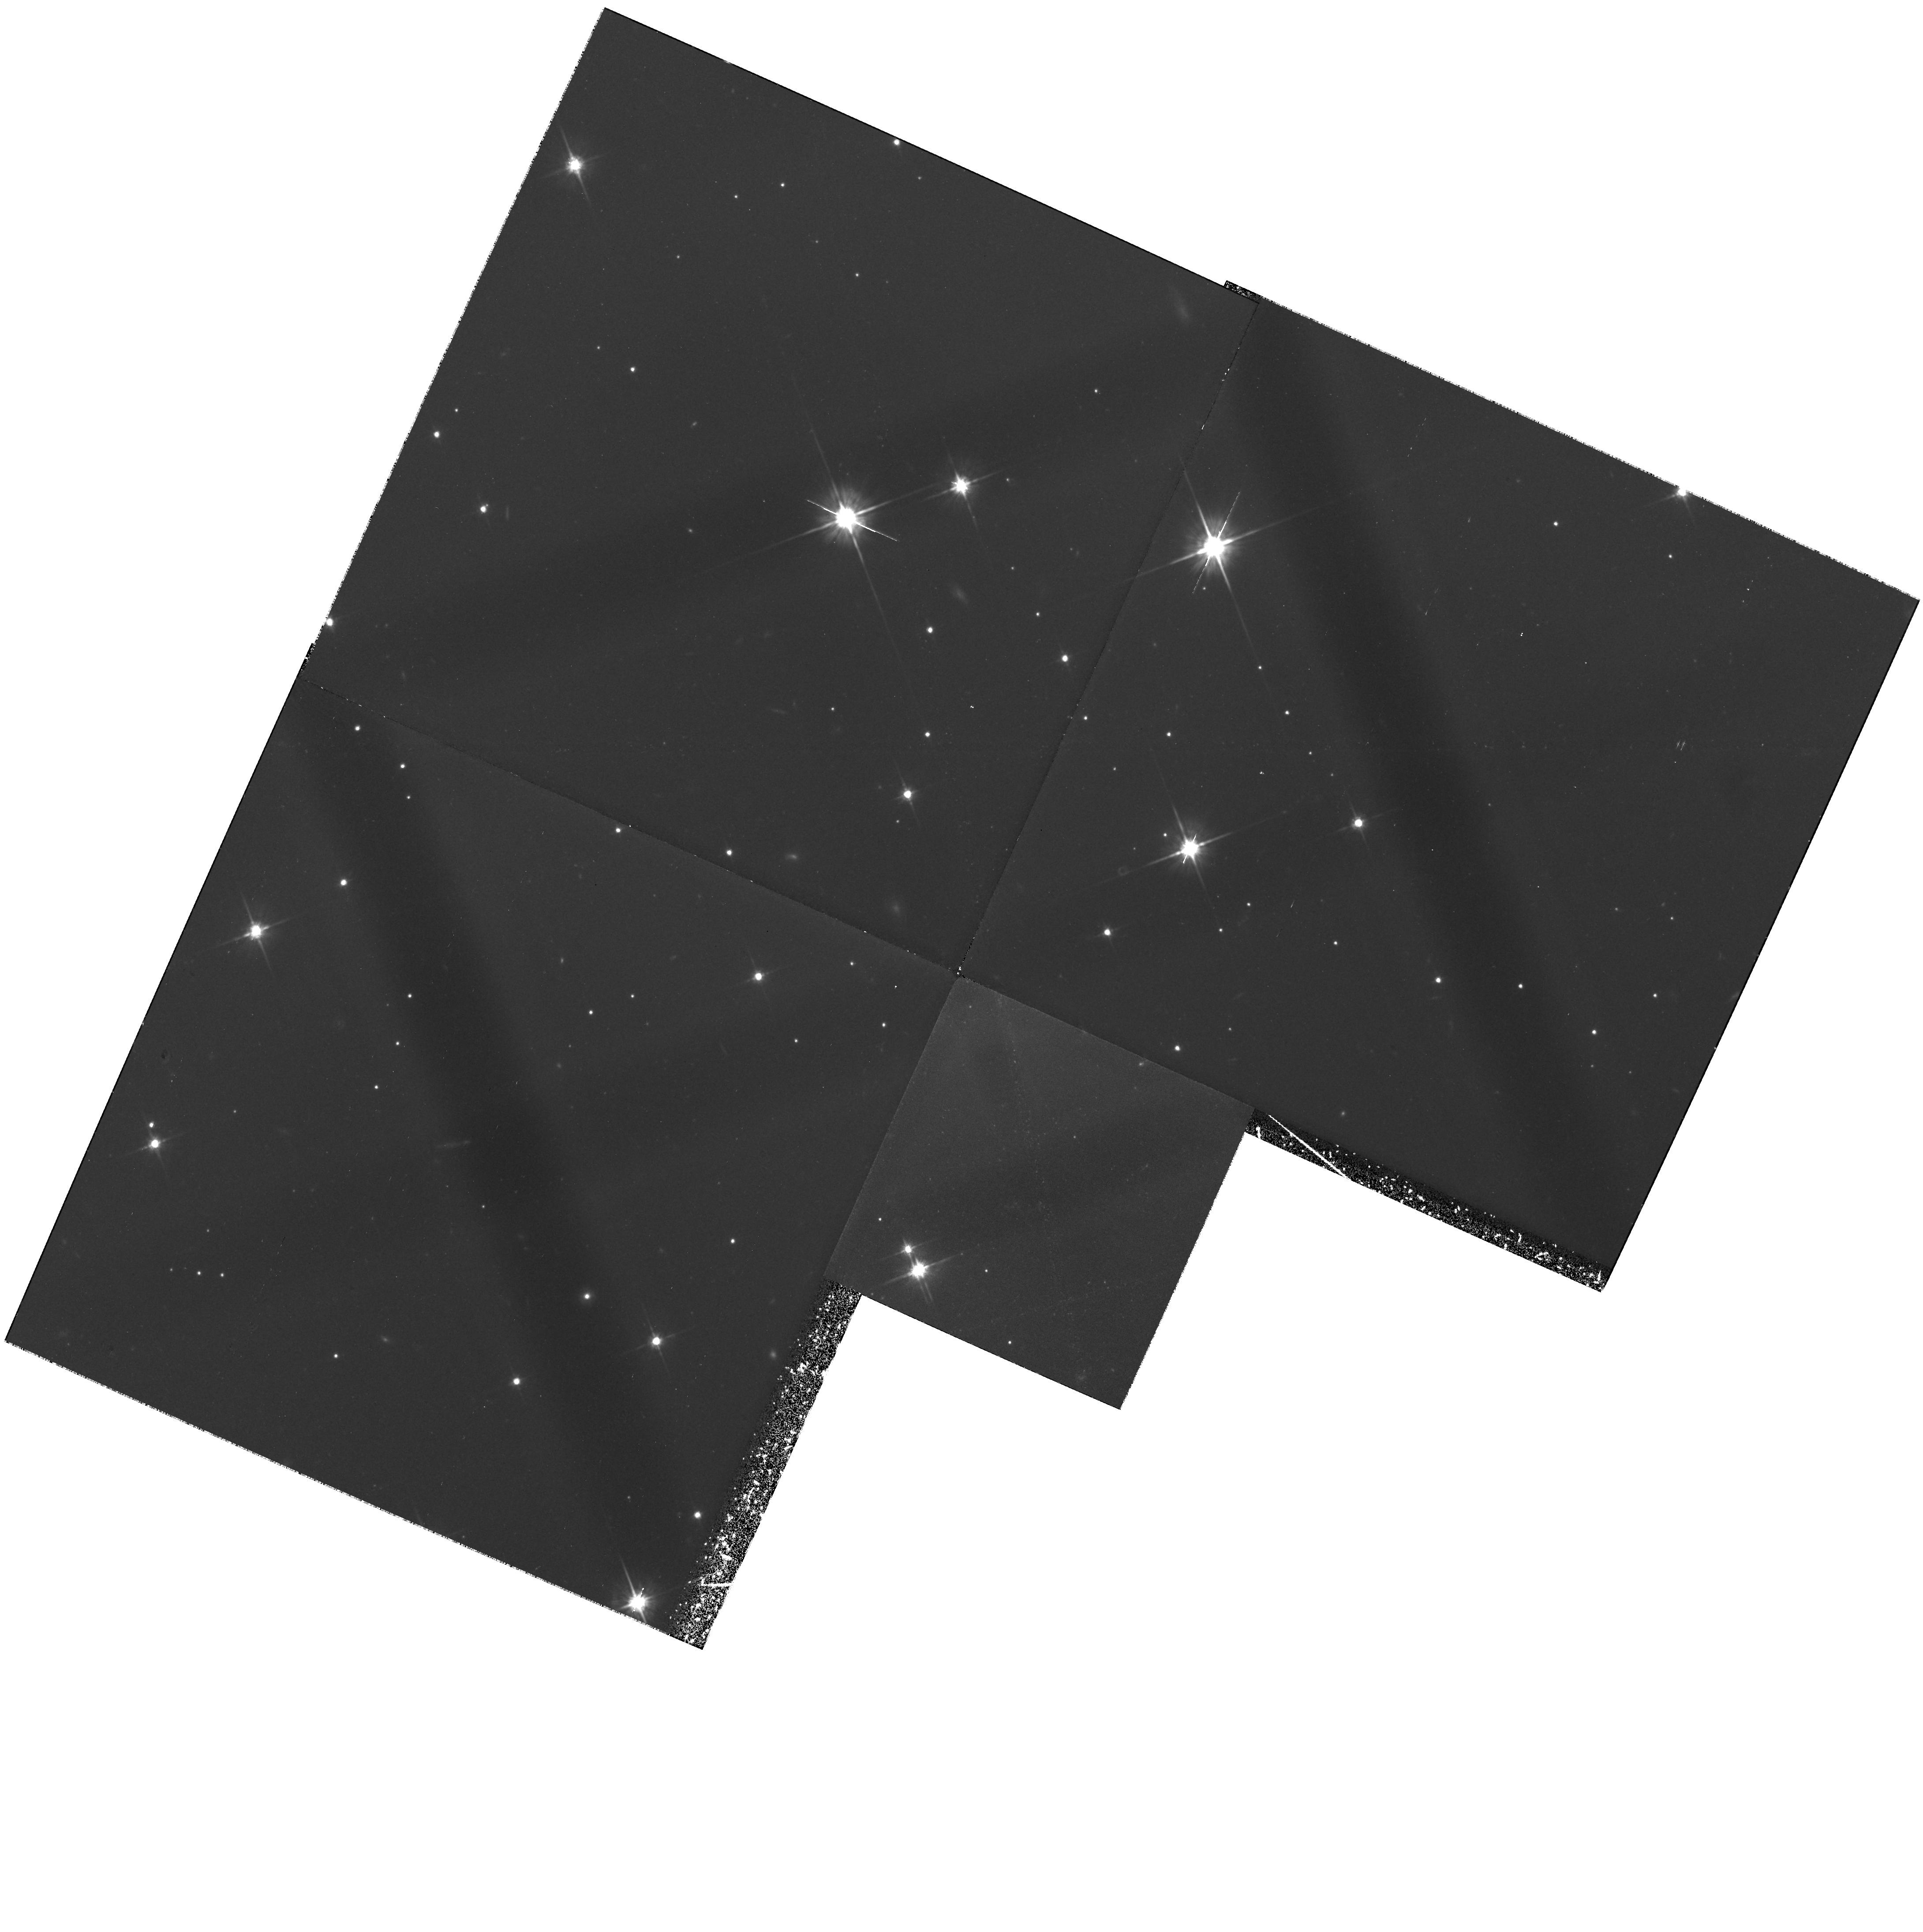
Target: GAL-0512+60. Instrument: WFPC2/PC. Filter: F702W. Exposure: 4 h. Observation ID: hst_6608_01_wfpc2_pc_f702w_u57s01

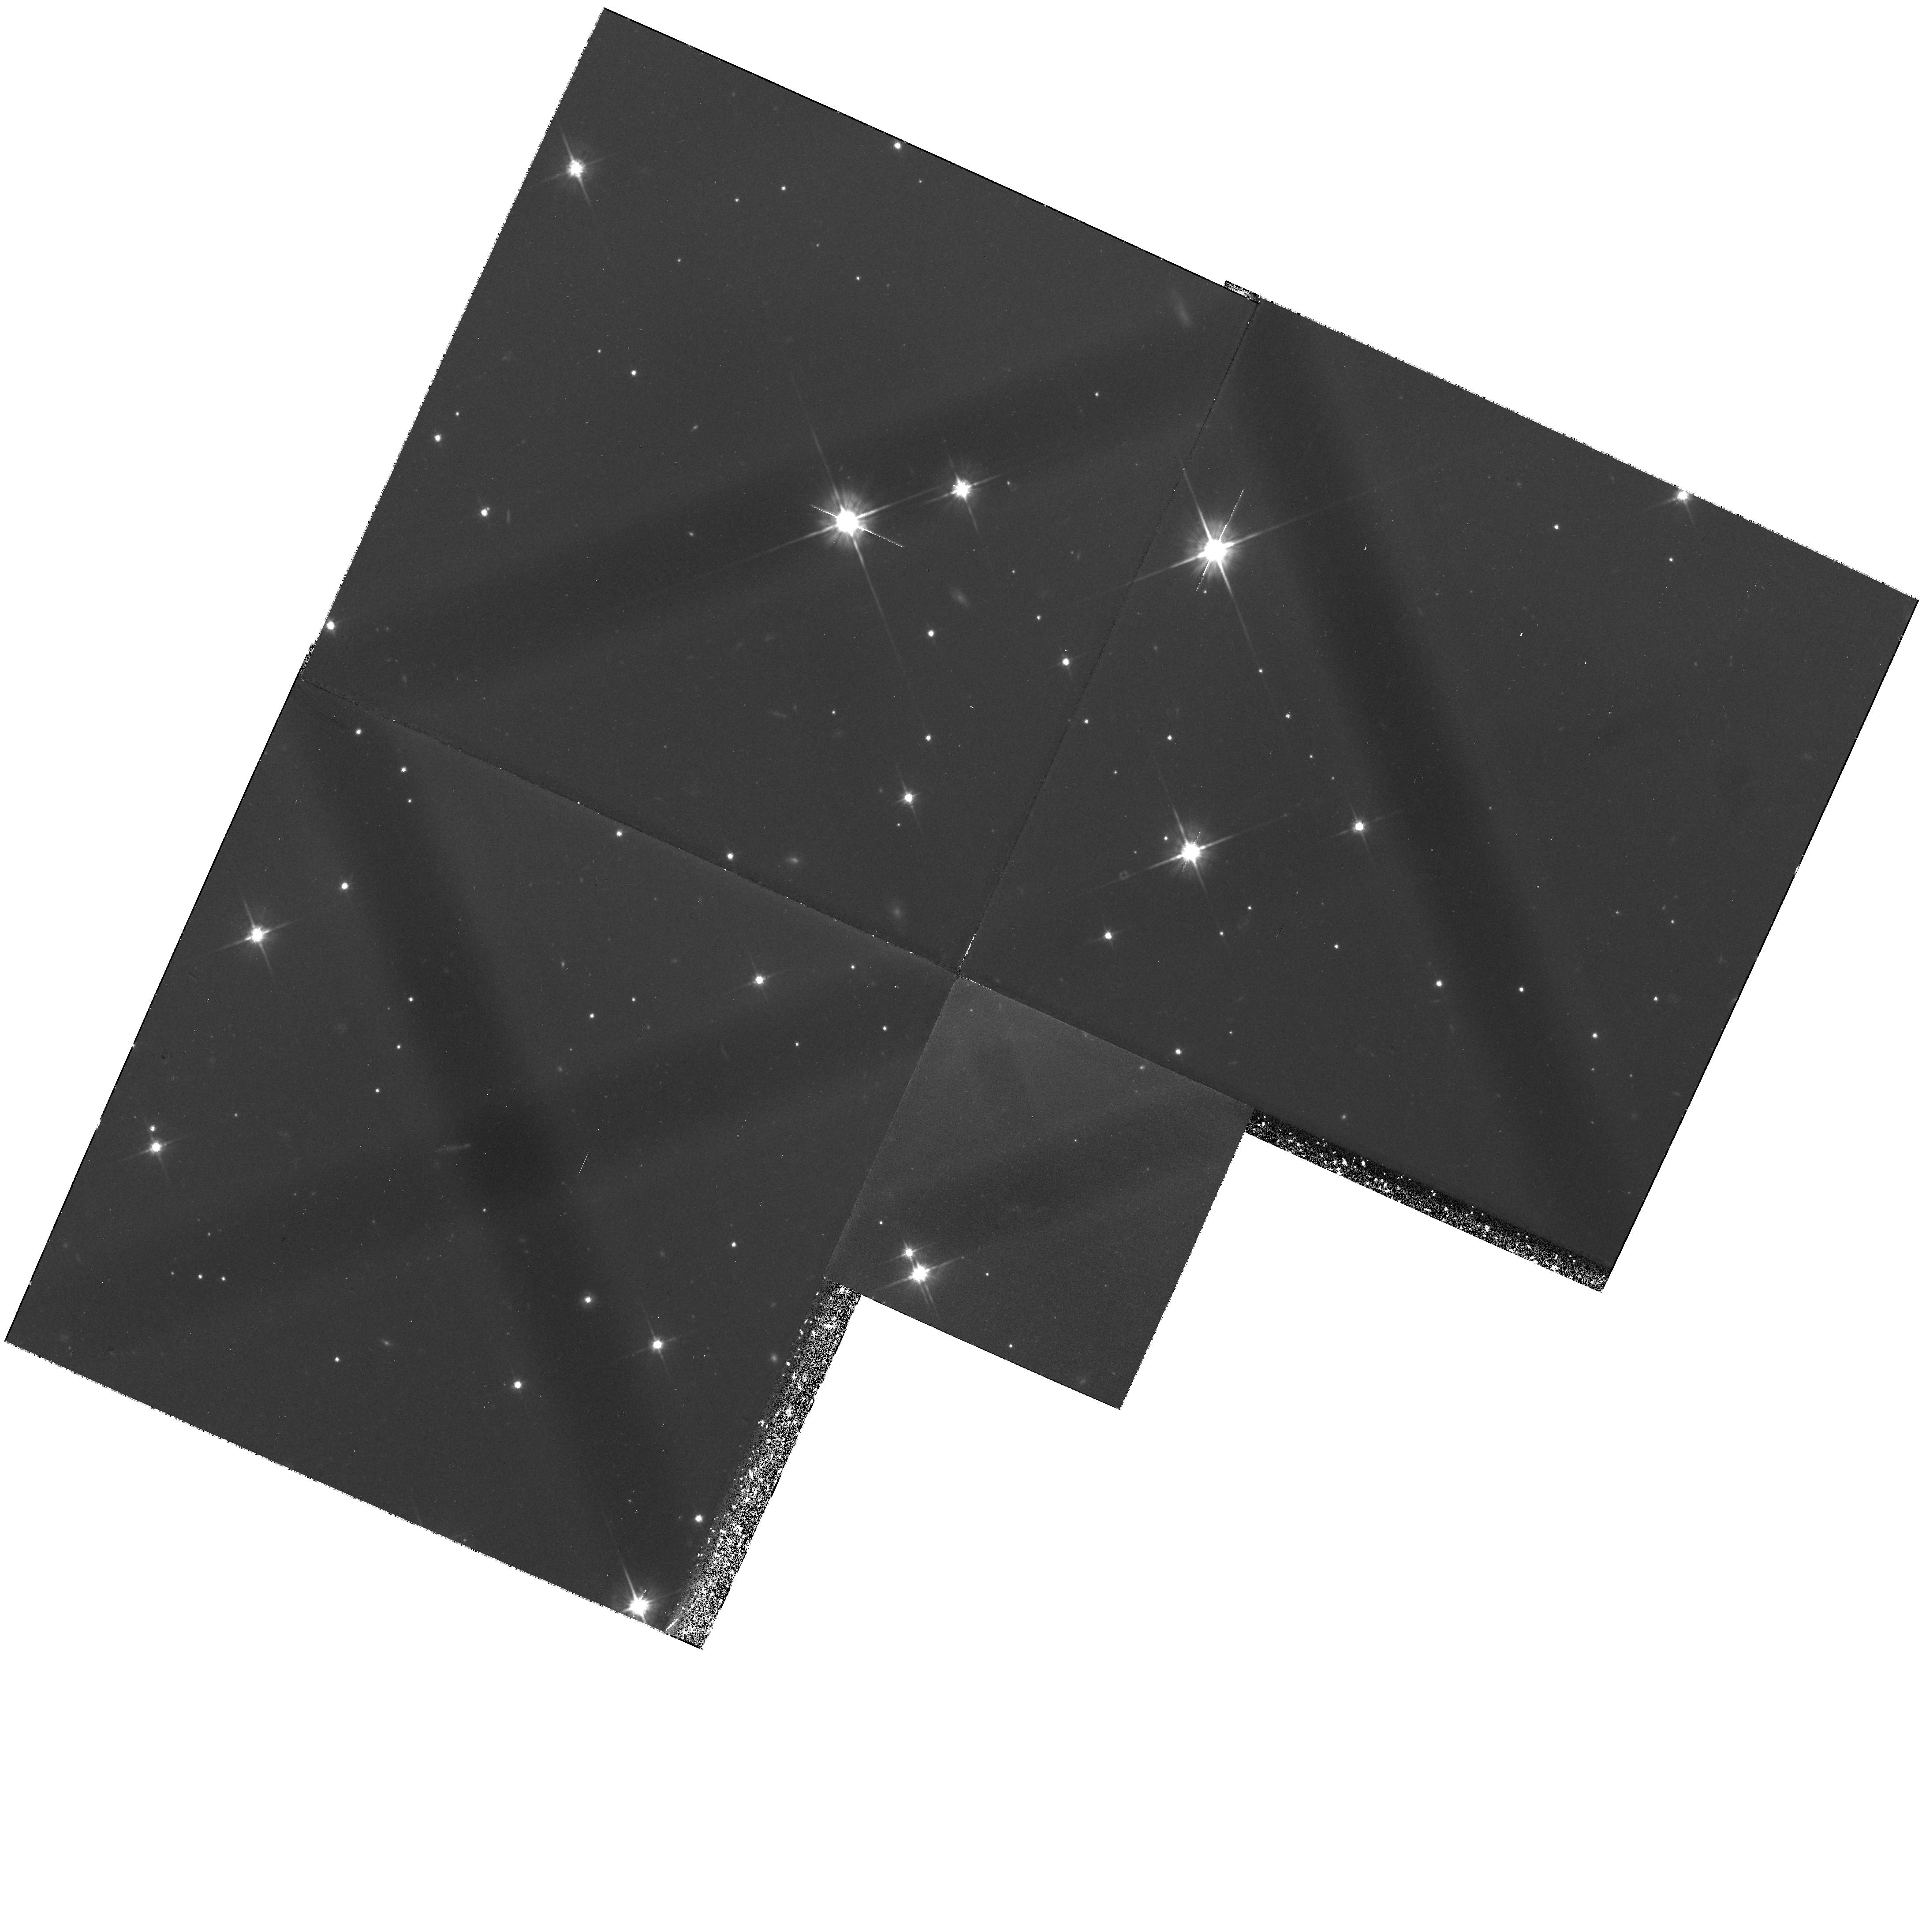
Target: GAL-0512+60. Instrument: WFPC2/PC. Filter: F702W. Exposure: 4 h. Observation ID: hst_6608_02_wfpc2_pc_f702w_u57s02

DETAILED STUDIES OF TWO Z > 3.5 RADIO GALAXIES (PI: van Breugel, Wil J.M.)

A moderately deep image (6 hrs, F702W+WFPC2) of one of the highest redshift radio galaxies (4C41.17 at z = 3.80) has shown that the rest-frame UV continuum has 1) numerous bright knots along the inner radio source axis, and 2) a clumpy companion system. Both components appear embedded in a common halo of diffuse emission. These observations suggest that we may be witnessing, for the first time, the formation of a galaxy due to the merging of (star forming?) subclumps, as predicted in dissipative galaxy formation scenarios, and of the effects of a young (quasar like ?) AGN on this environment. We propose to obtain a deep HST rest-frame UV (F702W) image of one other z > 3.5 radio galaxy which we have discovered in our ongoing groundbased surveys: 4C 0512+60 at z = 3.790. Combined with extensive groundbased (Keck) observations and future HST NICMOS near-IR imaging and STIS longslit spectroscopy these data will provide crucial new information about key factors which shape young HZRGs (galaxy, AGN, environment, redshift), and will allow us to explore the possible connection between galaxy formation and the origin of AGN, and to test certain attributes of radio galaxy / quasar `unification' models.